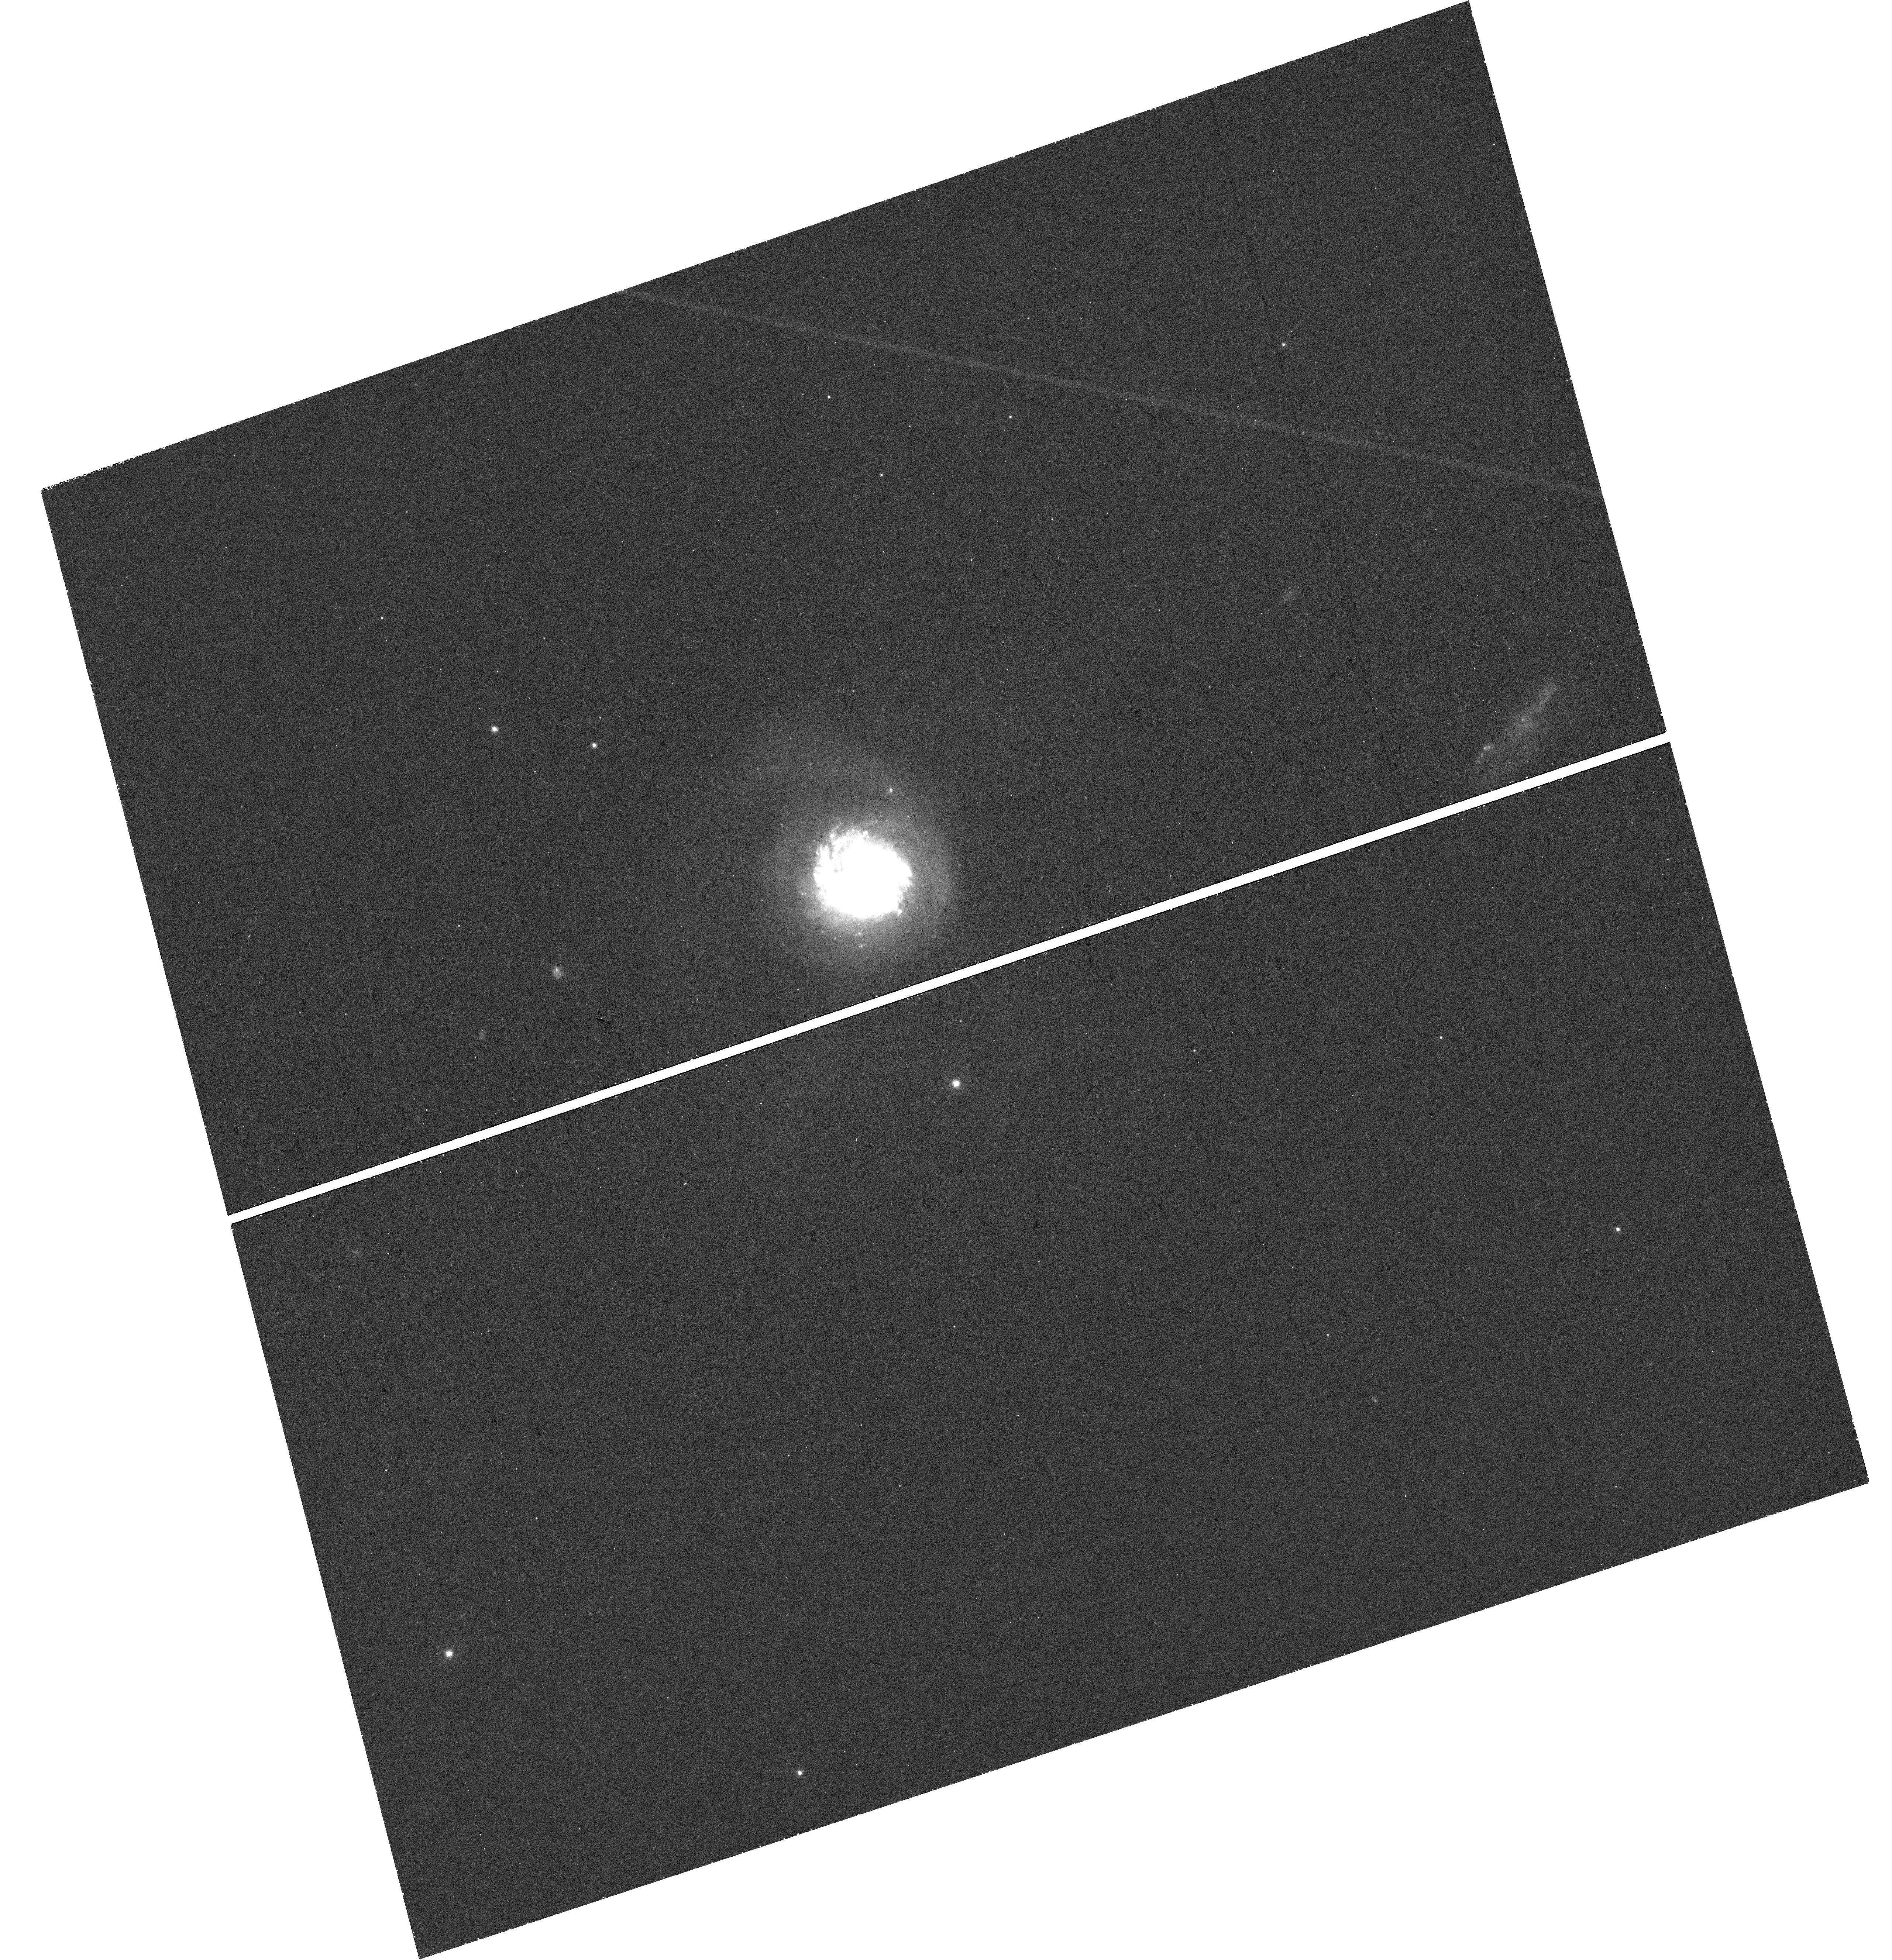
Target: 2MASX-J08382309+6507160. Instrument: WFC3/UVIS. Filter: F467M. Exposure: 47 min. Observation ID: hst_16749_01_wfc3_uvis_f467m_ieq001

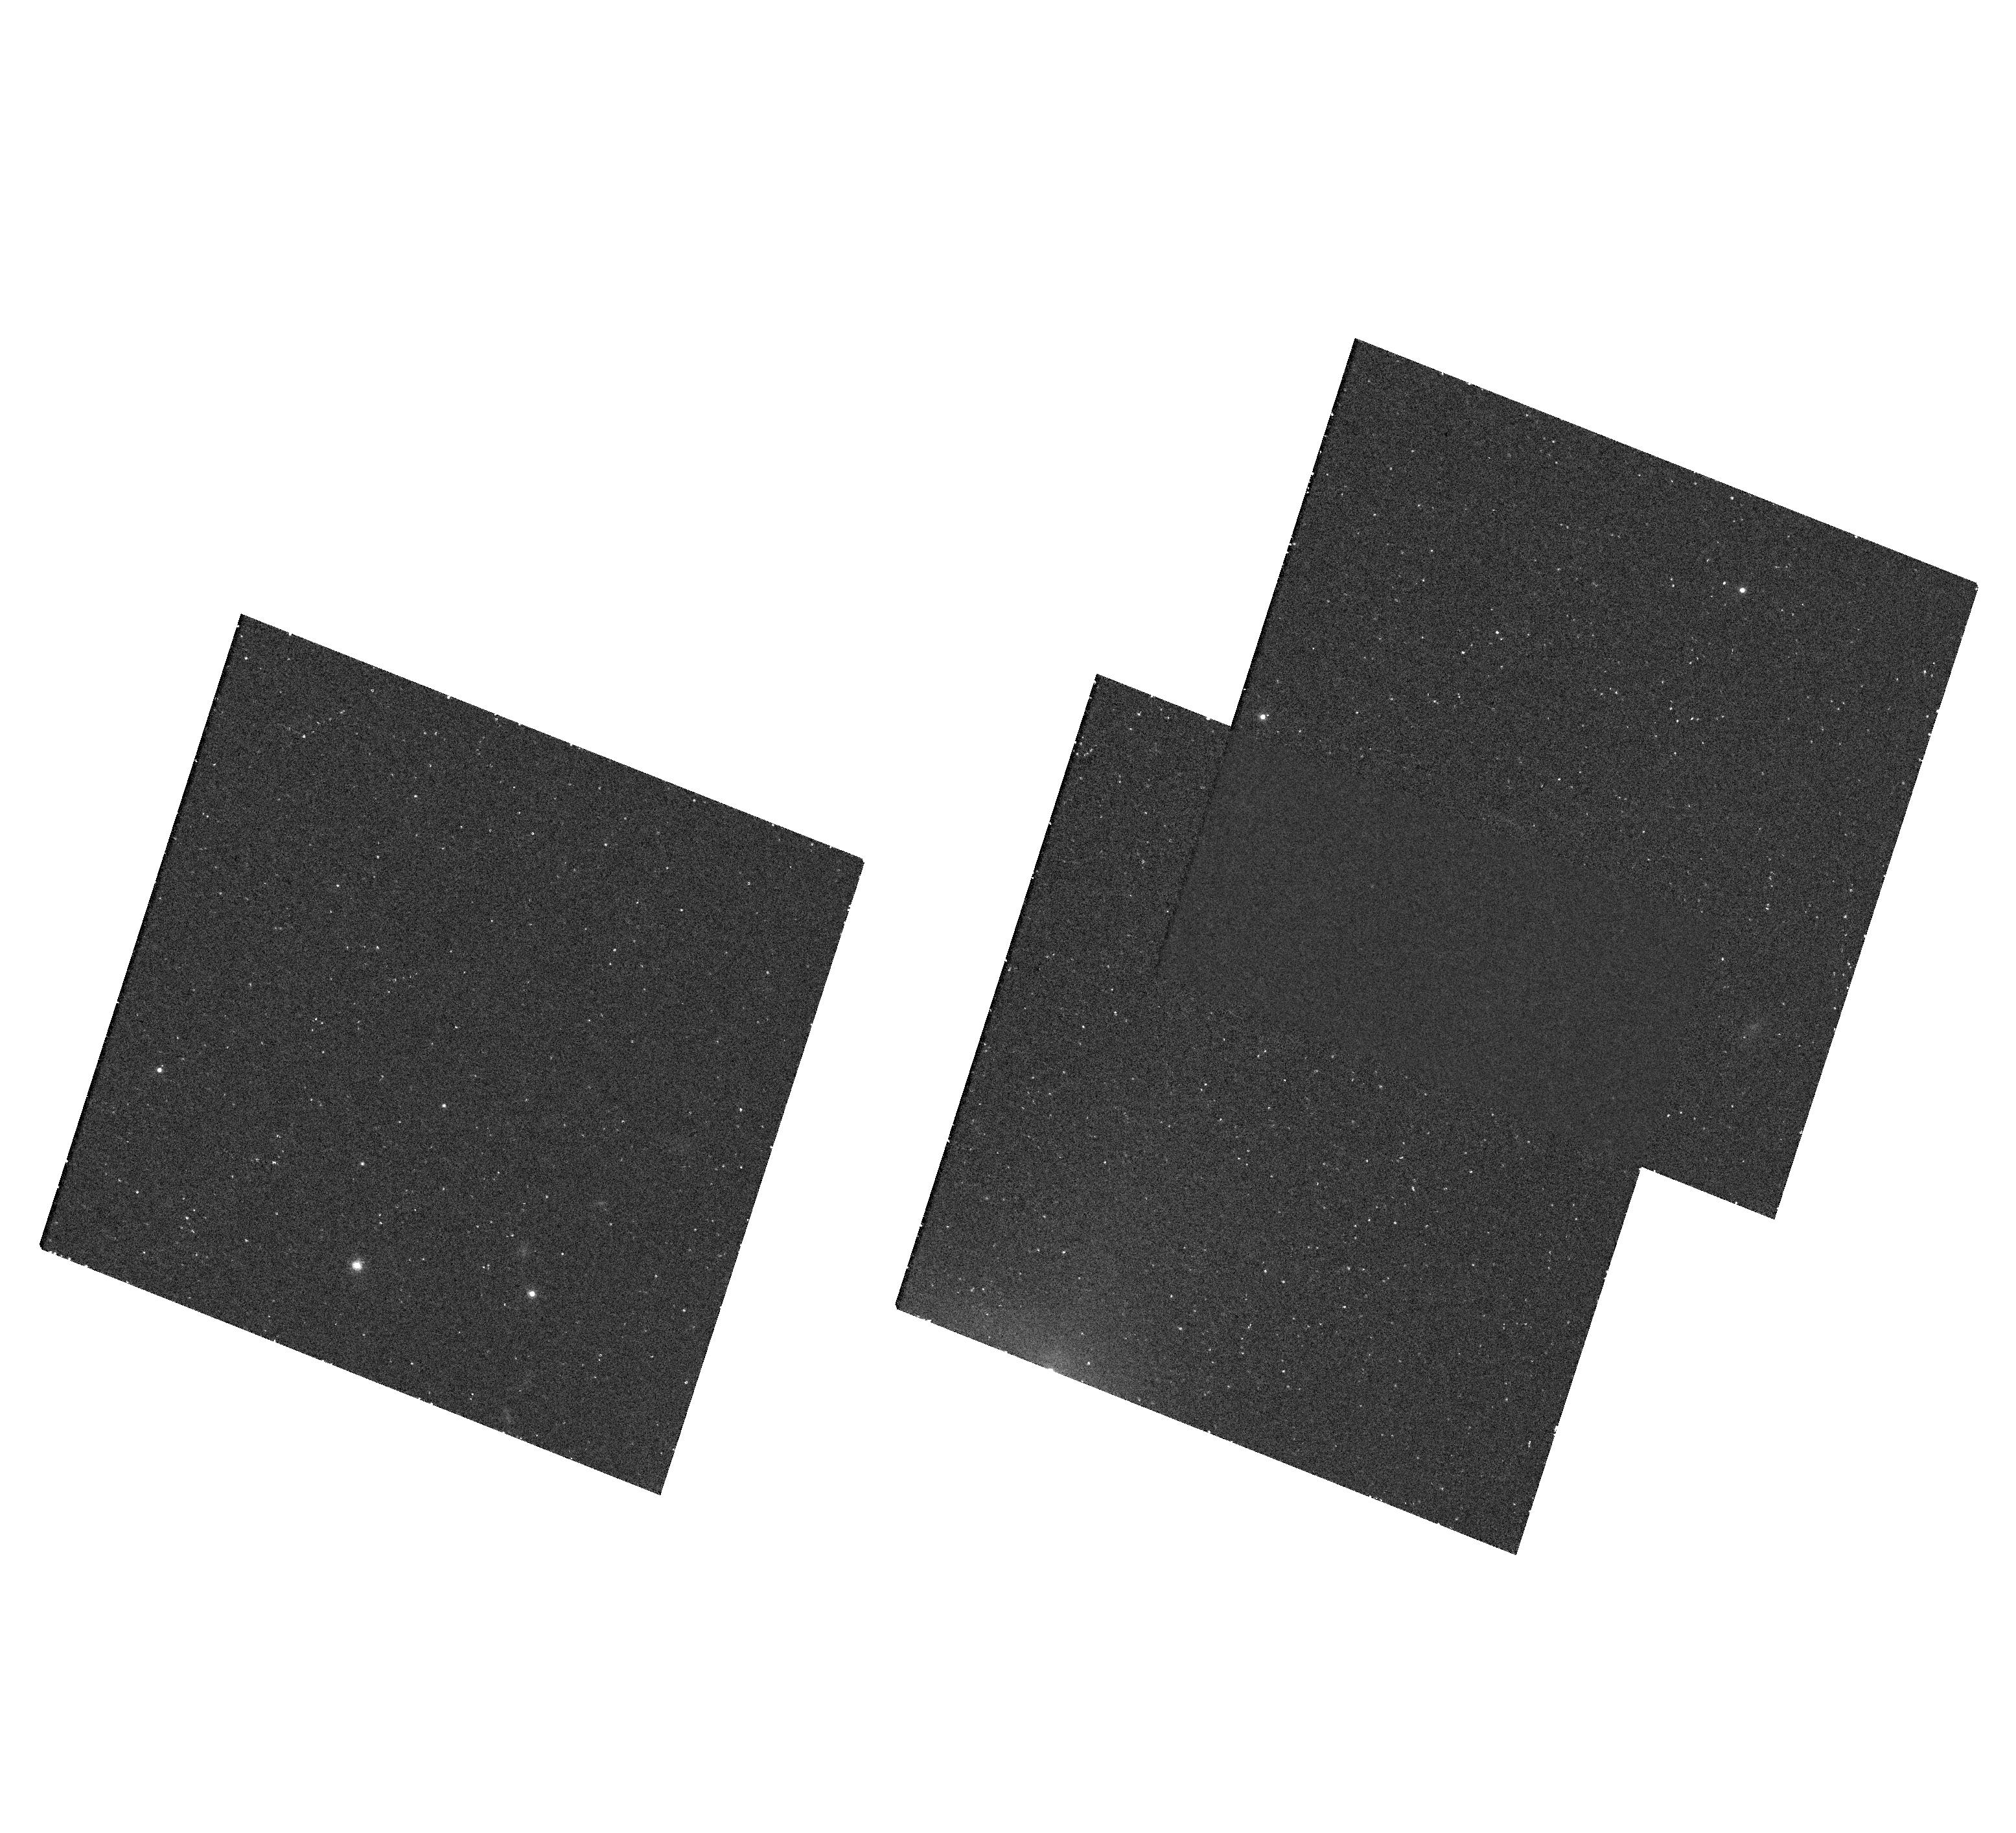
Target: IRAS08339+6517CGM3. Instrument: WFC3/UVIS. Filter: F665N. Exposure: 2.4 h. Observation ID: hst_16749_02_wfc3_uvis_f665n_ieq002

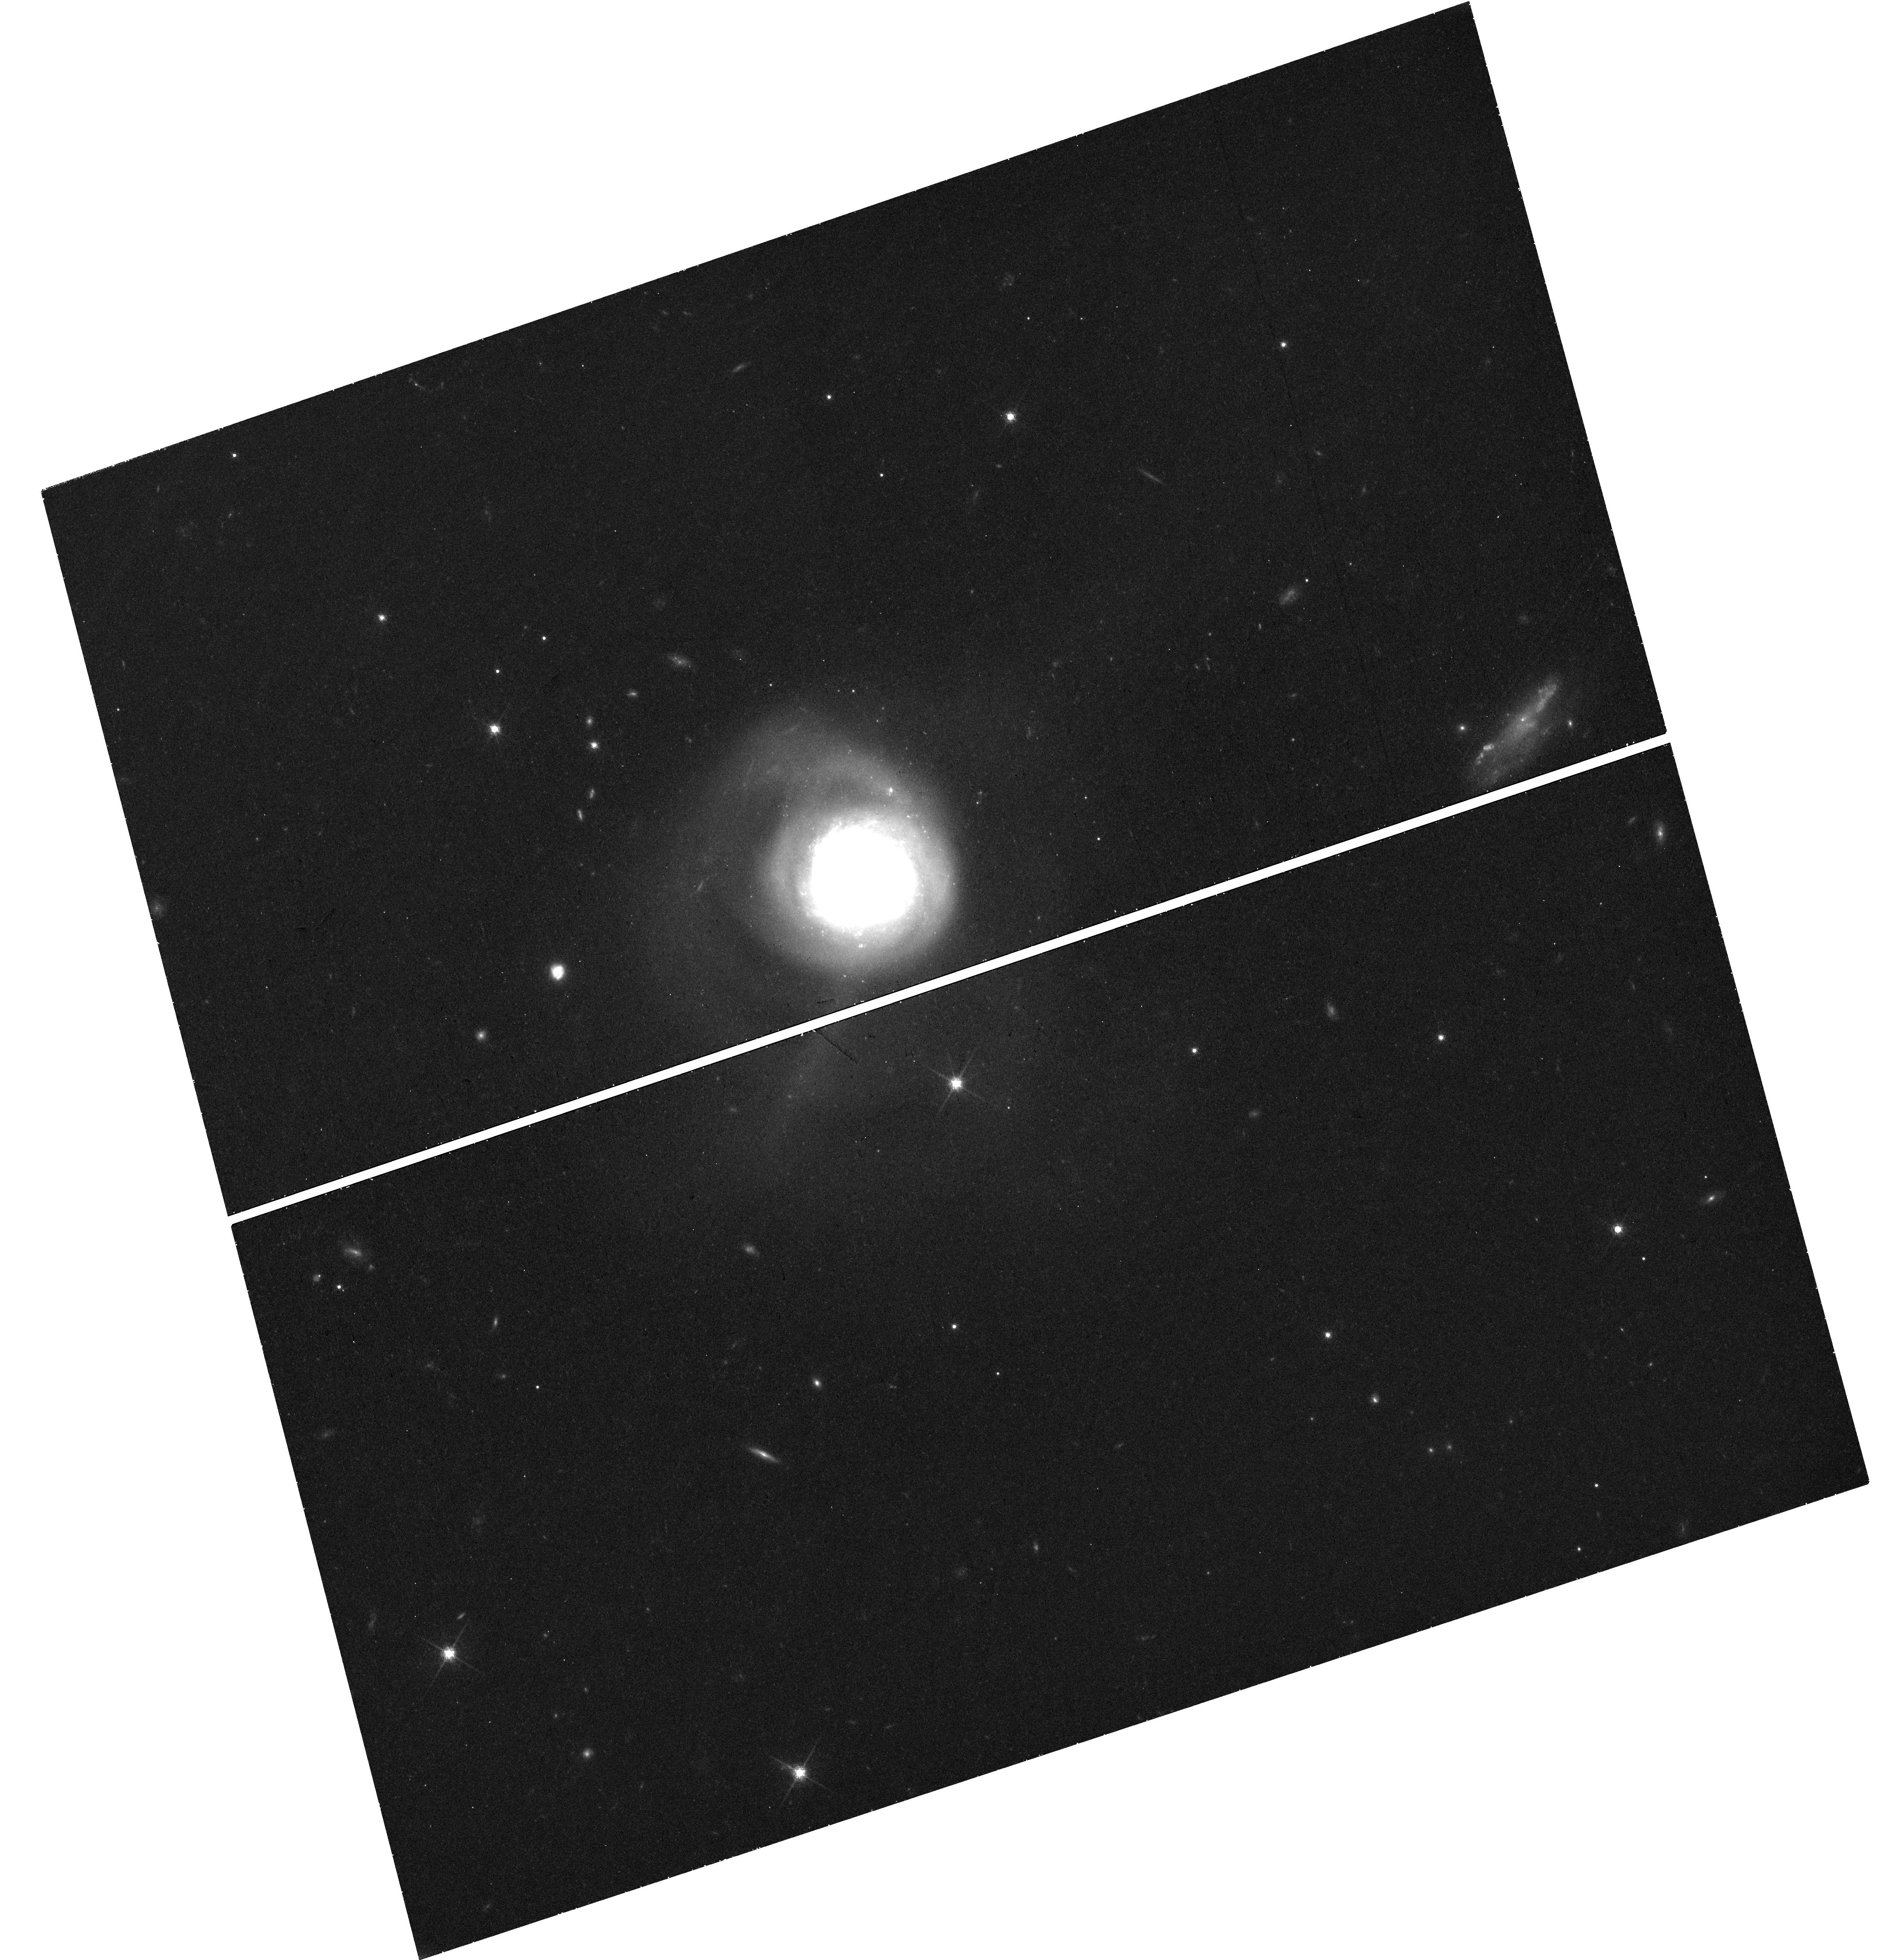
Target: 2MASX-J08382309+6507160. Instrument: WFC3/UVIS. Filter: F775W. Exposure: 47 min. Observation ID: hst_16749_01_wfc3_uvis_f775w_ieq001

Direct imaging of CGM substructure with 50 parsec resolution (PI: Nielsen, Nikki)

Starbursting galaxies present the best laboratory to study the CGM since they are likely undergoing strong accretion events which trigger intense star formation-driven outflows. However, very few observations exist that have directly imaged their CGM and quantified the fine-scale substructure. Recent ultra-deep Keck/KCWI observations have mapped optical emission lines in the CGM to a distance of over 30 kpc from IRAS08, a nearby starbursting galaxy with evidence for an ongoing accretion event. These KCWI observations contain bright emission line knots with sizes of order hundreds of parsecs and no evidence of stellar continuum, implying a lack of stars. The properties of these emission knots are consistent with cool, condensing clouds in recent simulations. However, the sizes from KCWI are near the seeing limit, and the continuum measurement is hampered by sky subtraction uncertainties. We aim to use HST to zoom in on this substructure in the CGM of IRAS08 and test hypotheses explaining the sub-kiloparsec features. We propose for 5 orbits of WFC3/UVIS to obtain the Halpha+[NII] (F665N) and broad-band starlight (F467M & F775W) to measure the sizes and fluxes of the CGM emission knots. These data will allow us to differentiate between three possible scenarios giving rise to these knots, including the cool condensing clouds predicted in high resolution simulations, external HII regions, and dwarf galaxies. These observations are part of a larger program to directly image the optical emission lines of the CGM in starbursting galaxies. This HST imaging will therefore be a Rosetta Stone for interpreting future data as we move into the new era of direct imaging of the CGM.